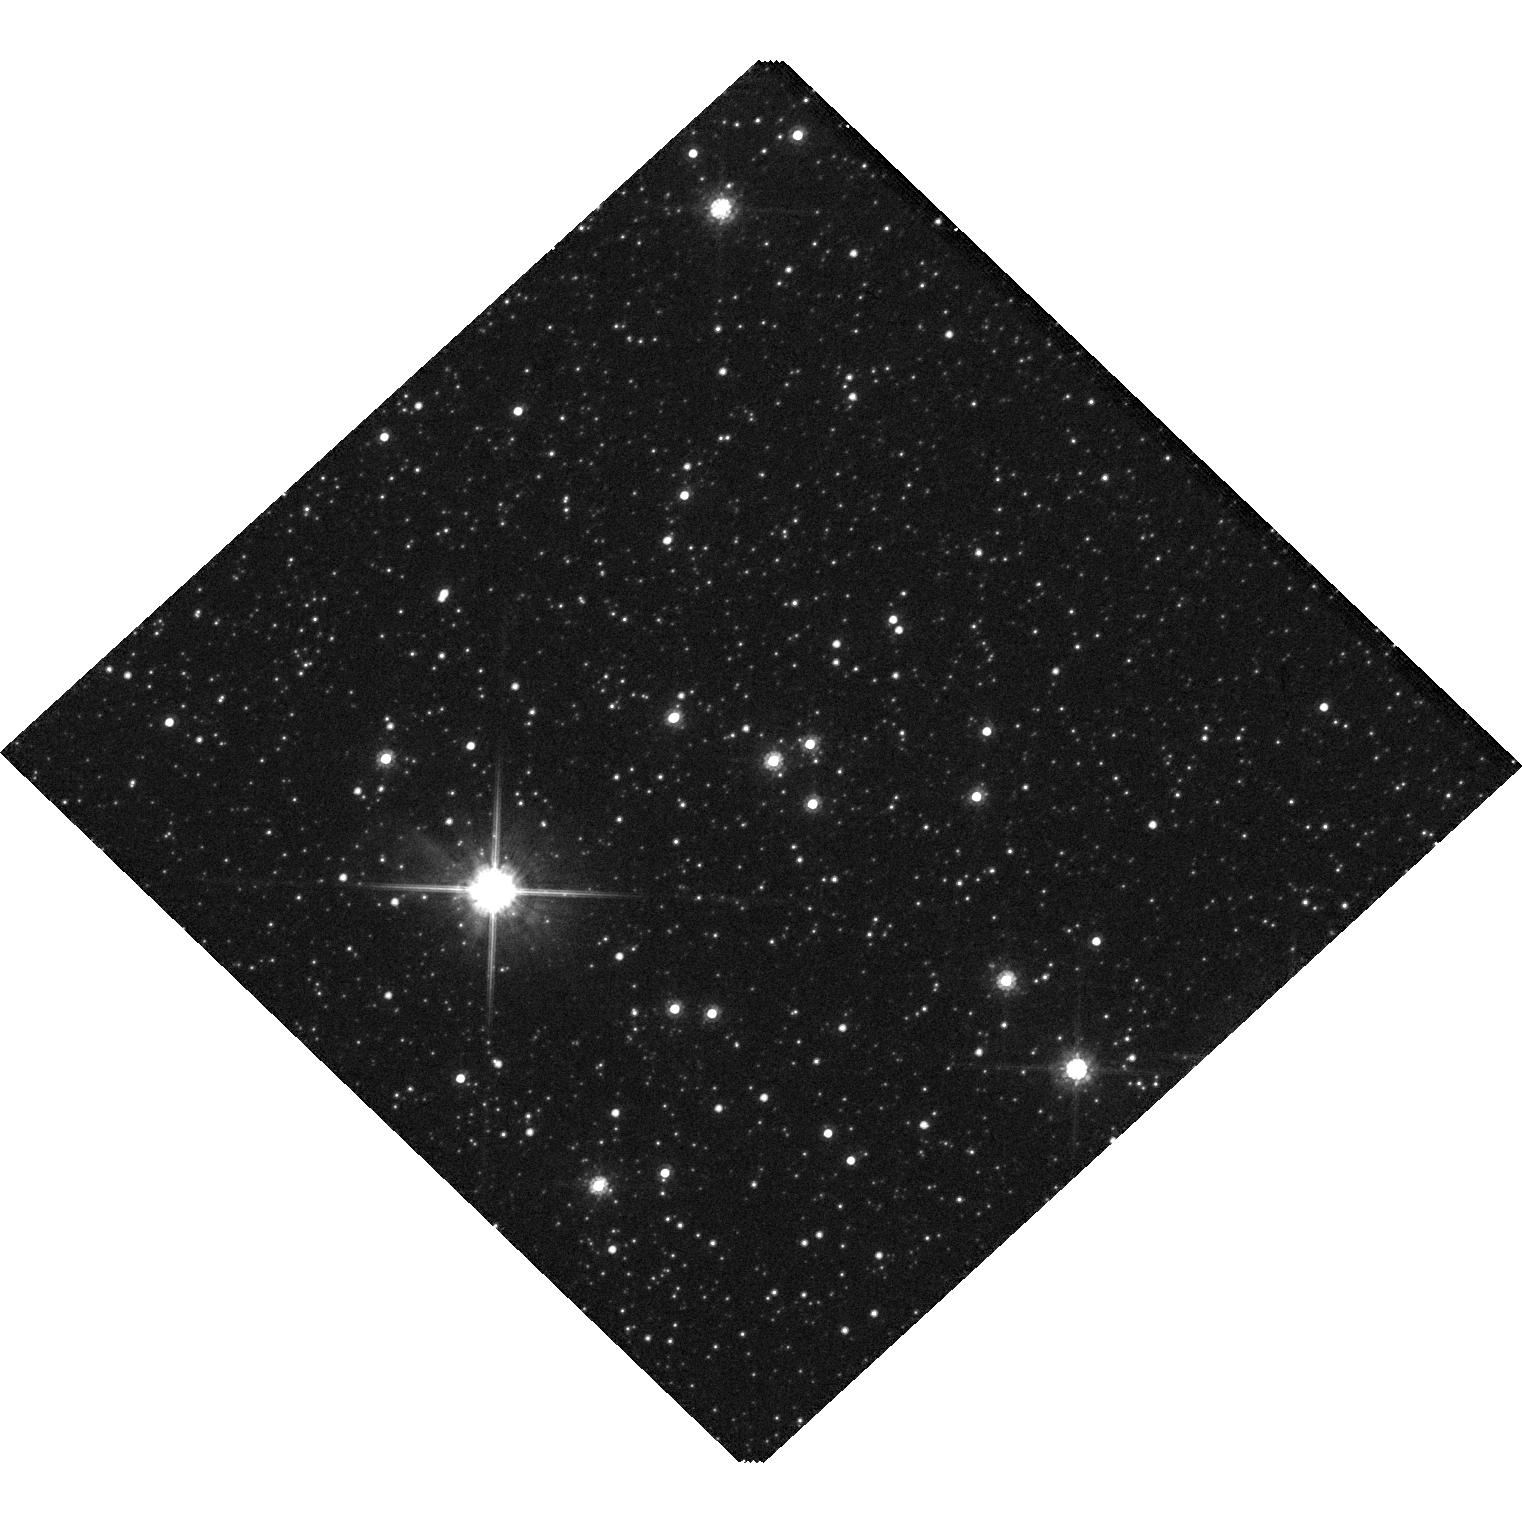
Target: KMT-2023-BLG-0025
Instrument: WFC3/UVIS
Filter: F814W
Exposure: 2 min
Observation ID: hst_17397_01_wfc3_uvis_f814w_if6201

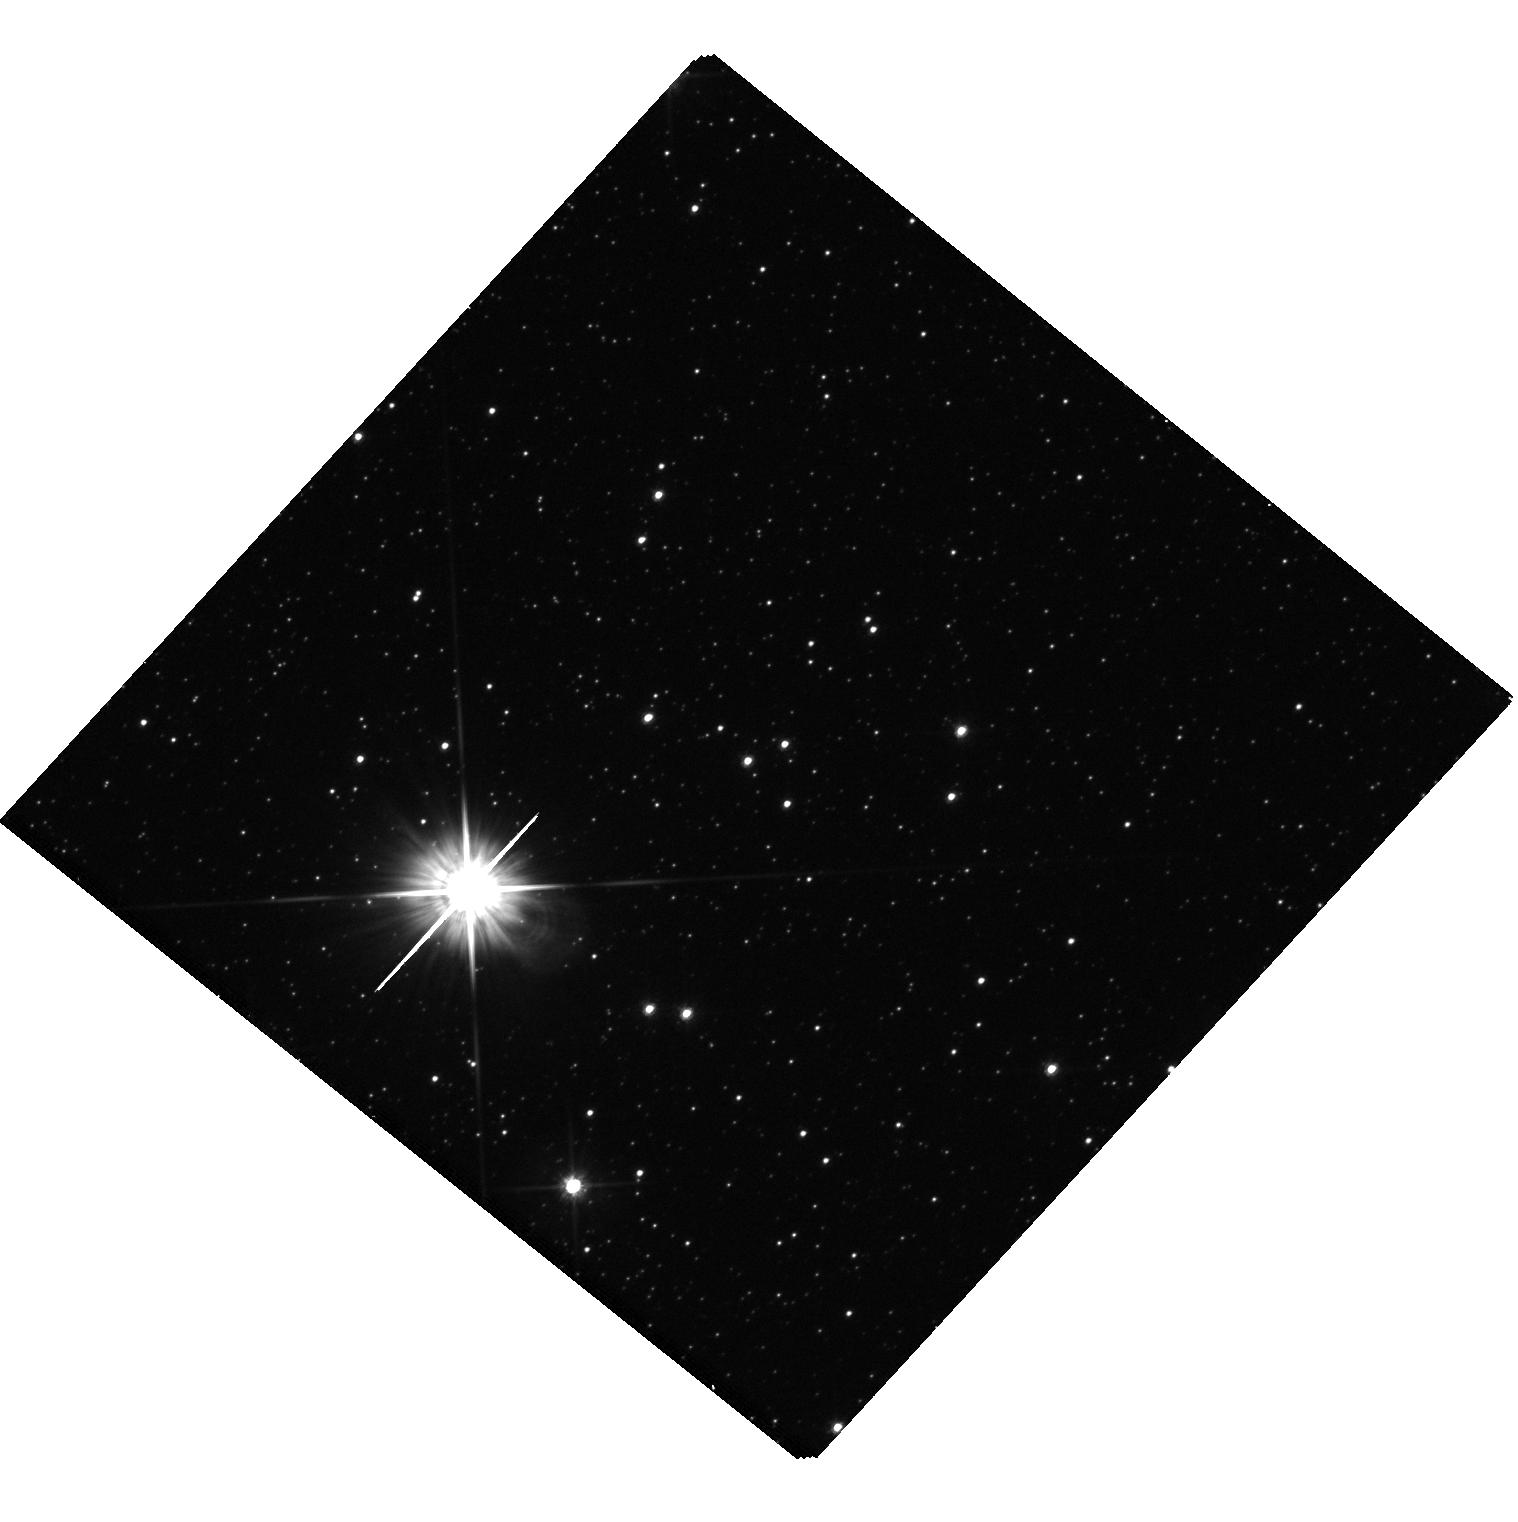
Target: KMT-2023-BLG-0025
Instrument: WFC3/UVIS
Filter: F555W
Exposure: 25 min
Observation ID: hst_17397_02_wfc3_uvis_f555w_if6202

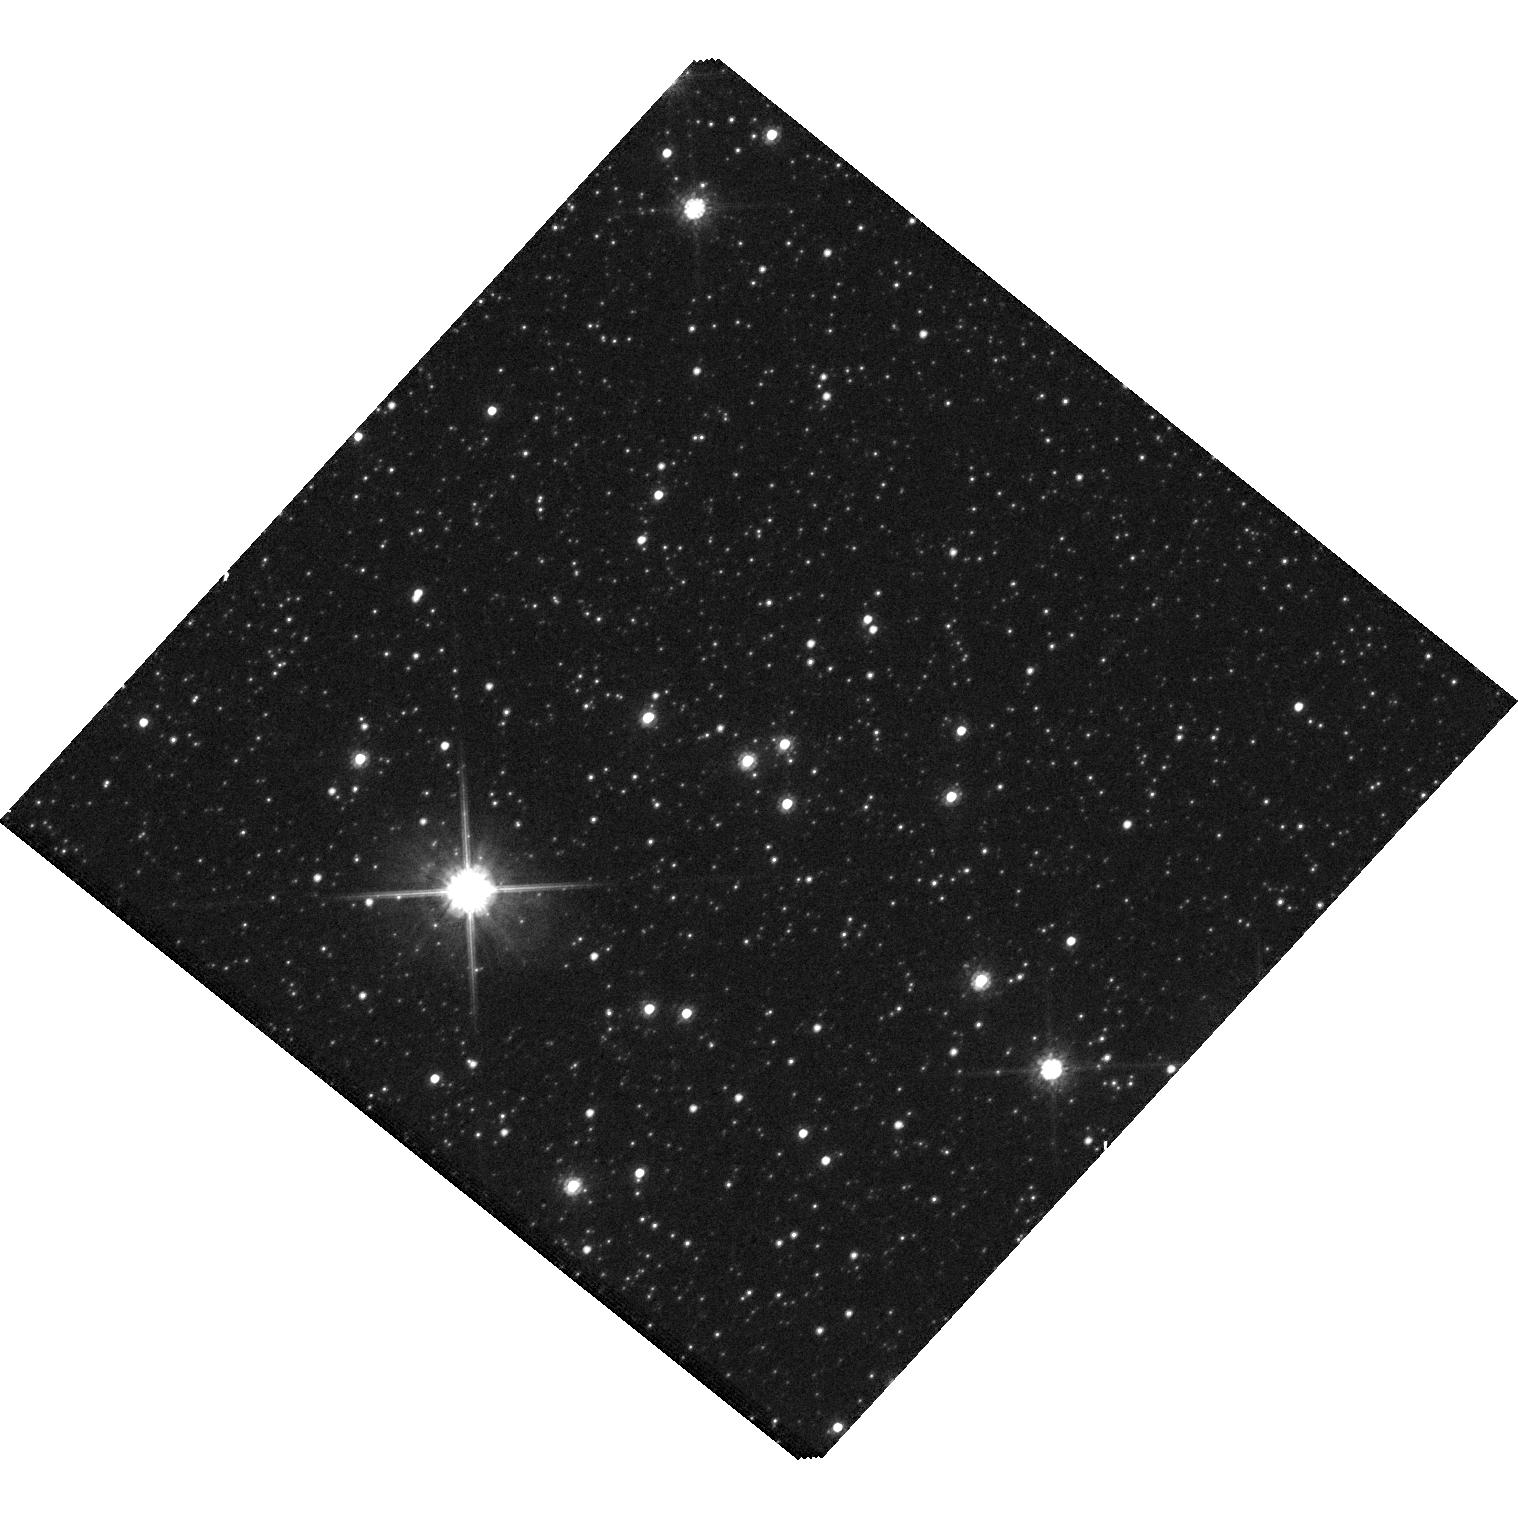
Target: KMT-2023-BLG-0025
Instrument: WFC3/UVIS
Filter: F814W
Exposure: 2 min
Observation ID: hst_17397_02_wfc3_uvis_f814w_if6202

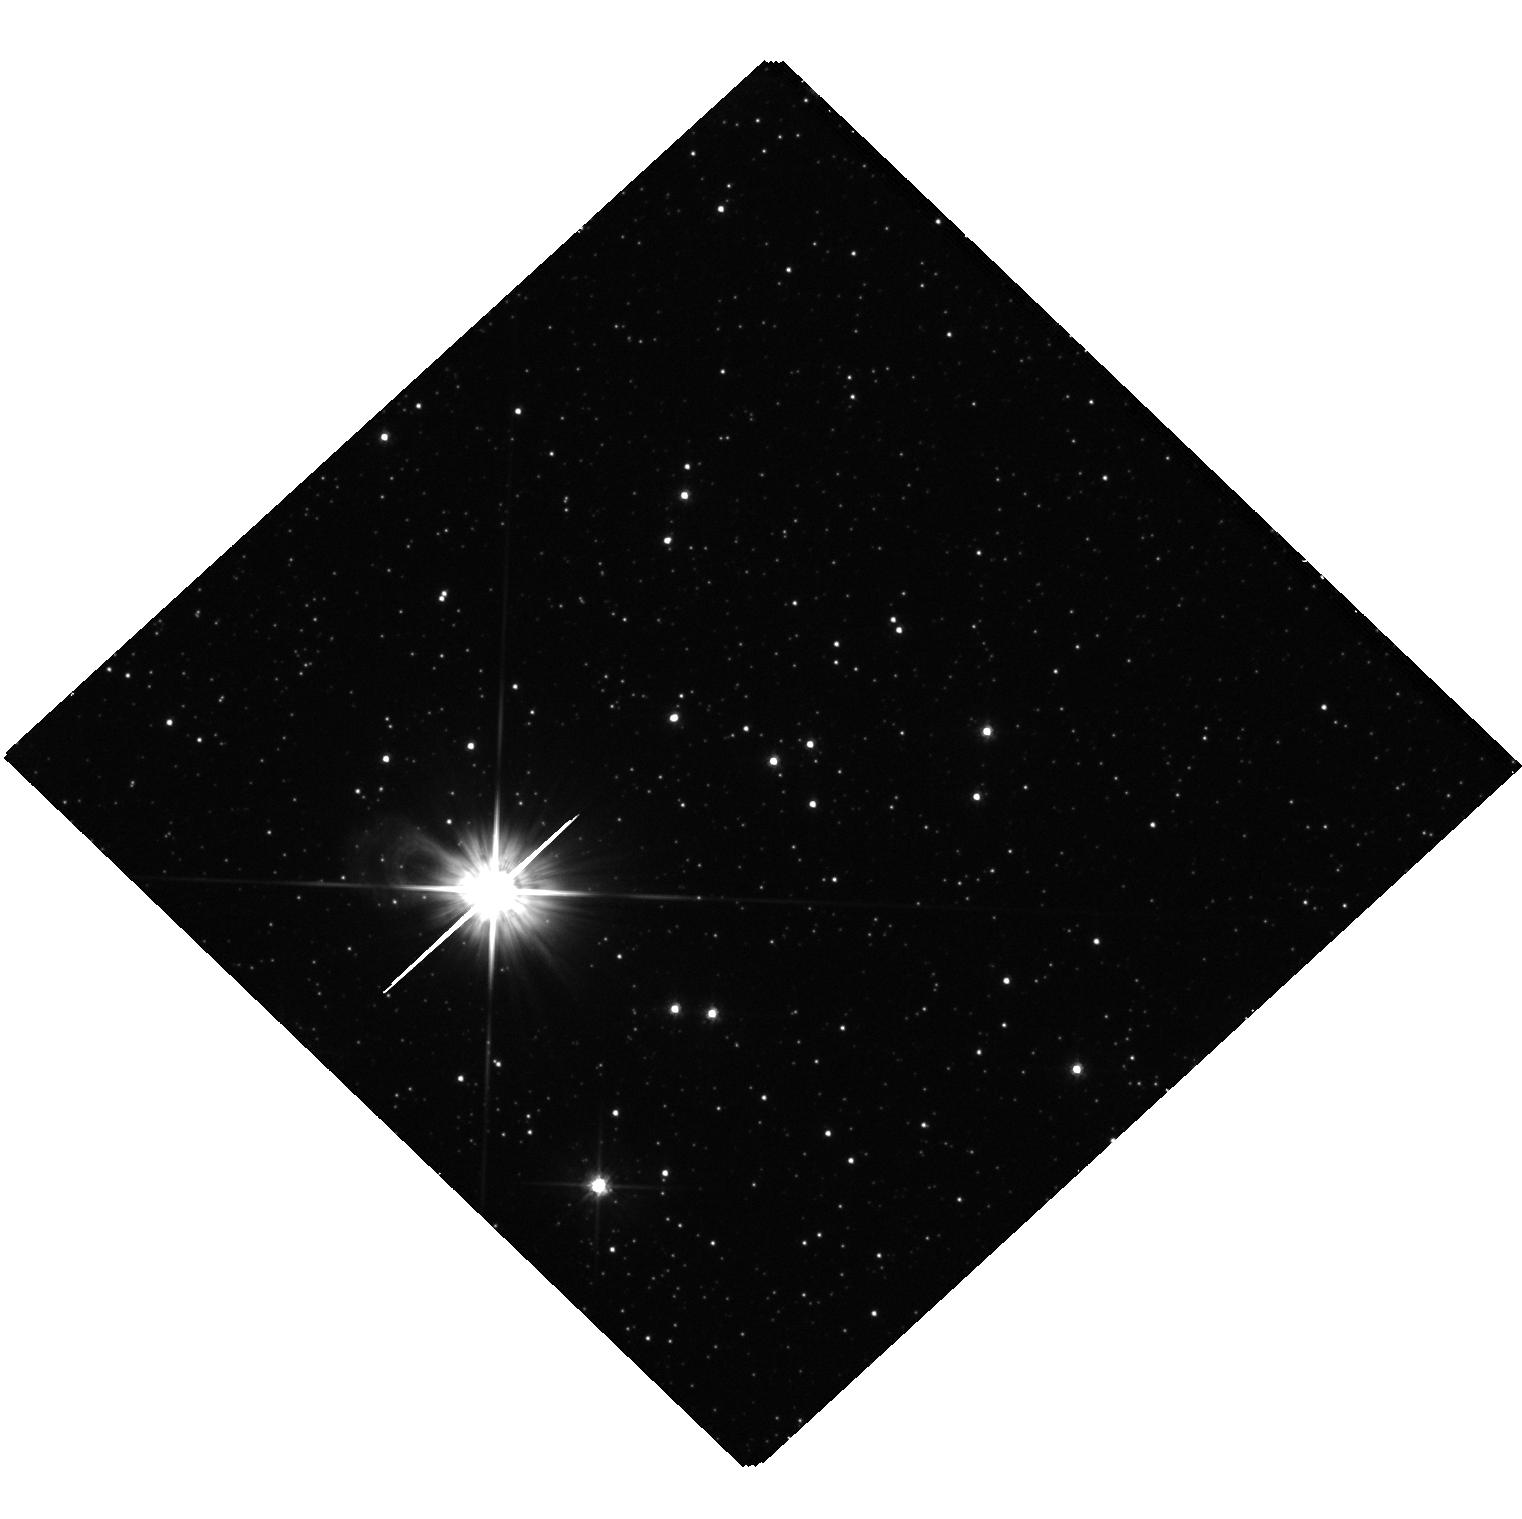
Target: KMT-2023-BLG-0025
Instrument: WFC3/UVIS
Filter: F555W
Exposure: 27 min
Observation ID: hst_17397_01_wfc3_uvis_f555w_if6201

Confirming the first isolated dark stellar remnant candidate discovered by interferometric microlensing (PI: Dong, Subo)

We propose to confirm an isolated dark stellar remnant candidate identified based on the recently established method of VLTI-GRAVITY interferometric microlensing. The present mass measurement of the lens (2.20^(+0.31)_(-0.23) Msun) is consistent with either a neutron star or a low-mass black hole in the so-called "mass gap", and it will improve to a much better precision of ~5% when the complete light curve becomes available in 2024. However, the lens can also be a normal star blended with the microlensed red giant source, and the possibility of a luminous lens can only be definitively distinguished from a dark lens with the proposed HST observations. If the lens is confirmed to be dark by HST, it will be the first isolated low-mass dark stellar remnant having a mass measurement, with exciting potential implications on the physics of compact objects and their formation pathways.